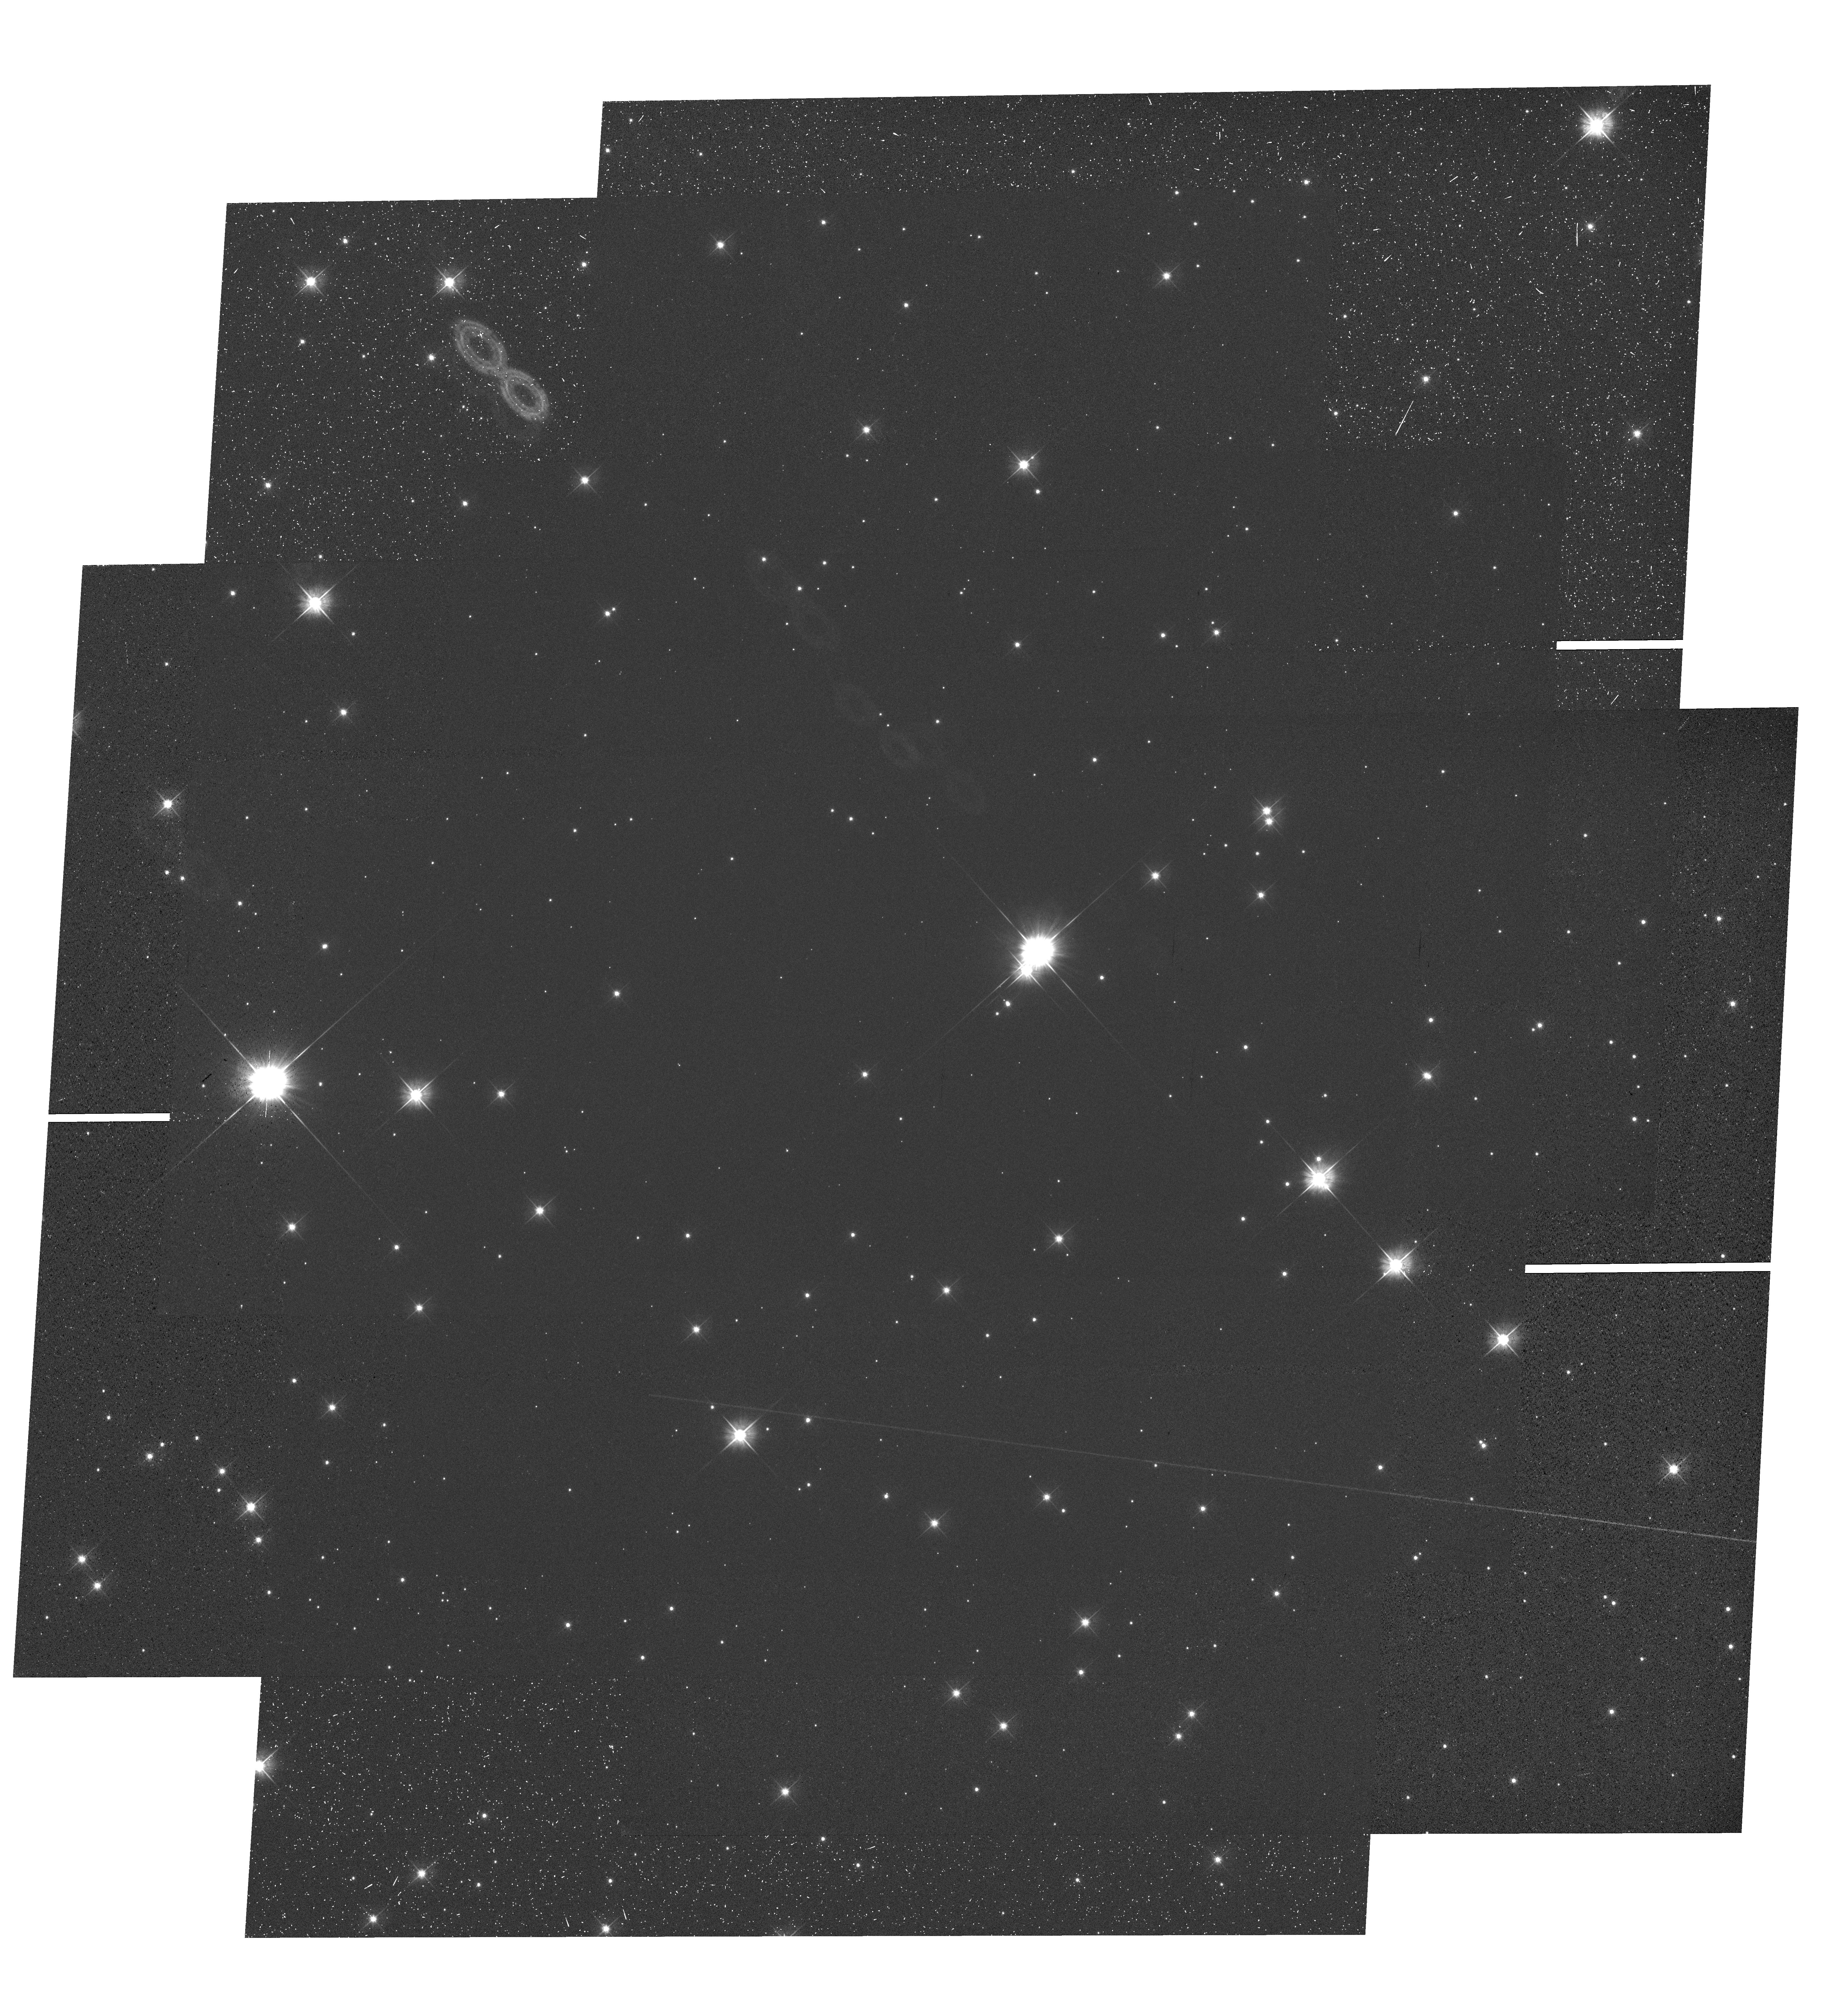
Target: NAME-TYCHO-SNSHIFTED. Instrument: WFC3/UVIS. Filter: F555W. Exposure: 38 min. Observation ID: hst_12469_01_wfc3_uvis_f555w_iboy01

High-Precision Proper Motion Measurements of the Stars in the Field of SN 1572 with WFC3/UVIS (PI: Ruiz-Lapuente, Pilar)

We propose to refine the space-velocity measurements of the stars in the central region of SNR 1572, one of the historical Galactic Type Ia supernova remnants. A single-orbit visit with the WFC3/UVIS would allow, in combination with the previous ACS/WFC images obtained in 2003-2005, an astrometric precision of less than 0.05 mas, almost one order of magnitude better than our previous result. Precise knowledge of the kinematics of all of the stars in the region is crucial for determining which one might be the surviving binary companion of the supernova. A precise reconstruction of the parameters of the binary system that gave rise to the supernova would then be possible, complementing the existing observations both from the ground and with the HST, which span the last fourteen years.